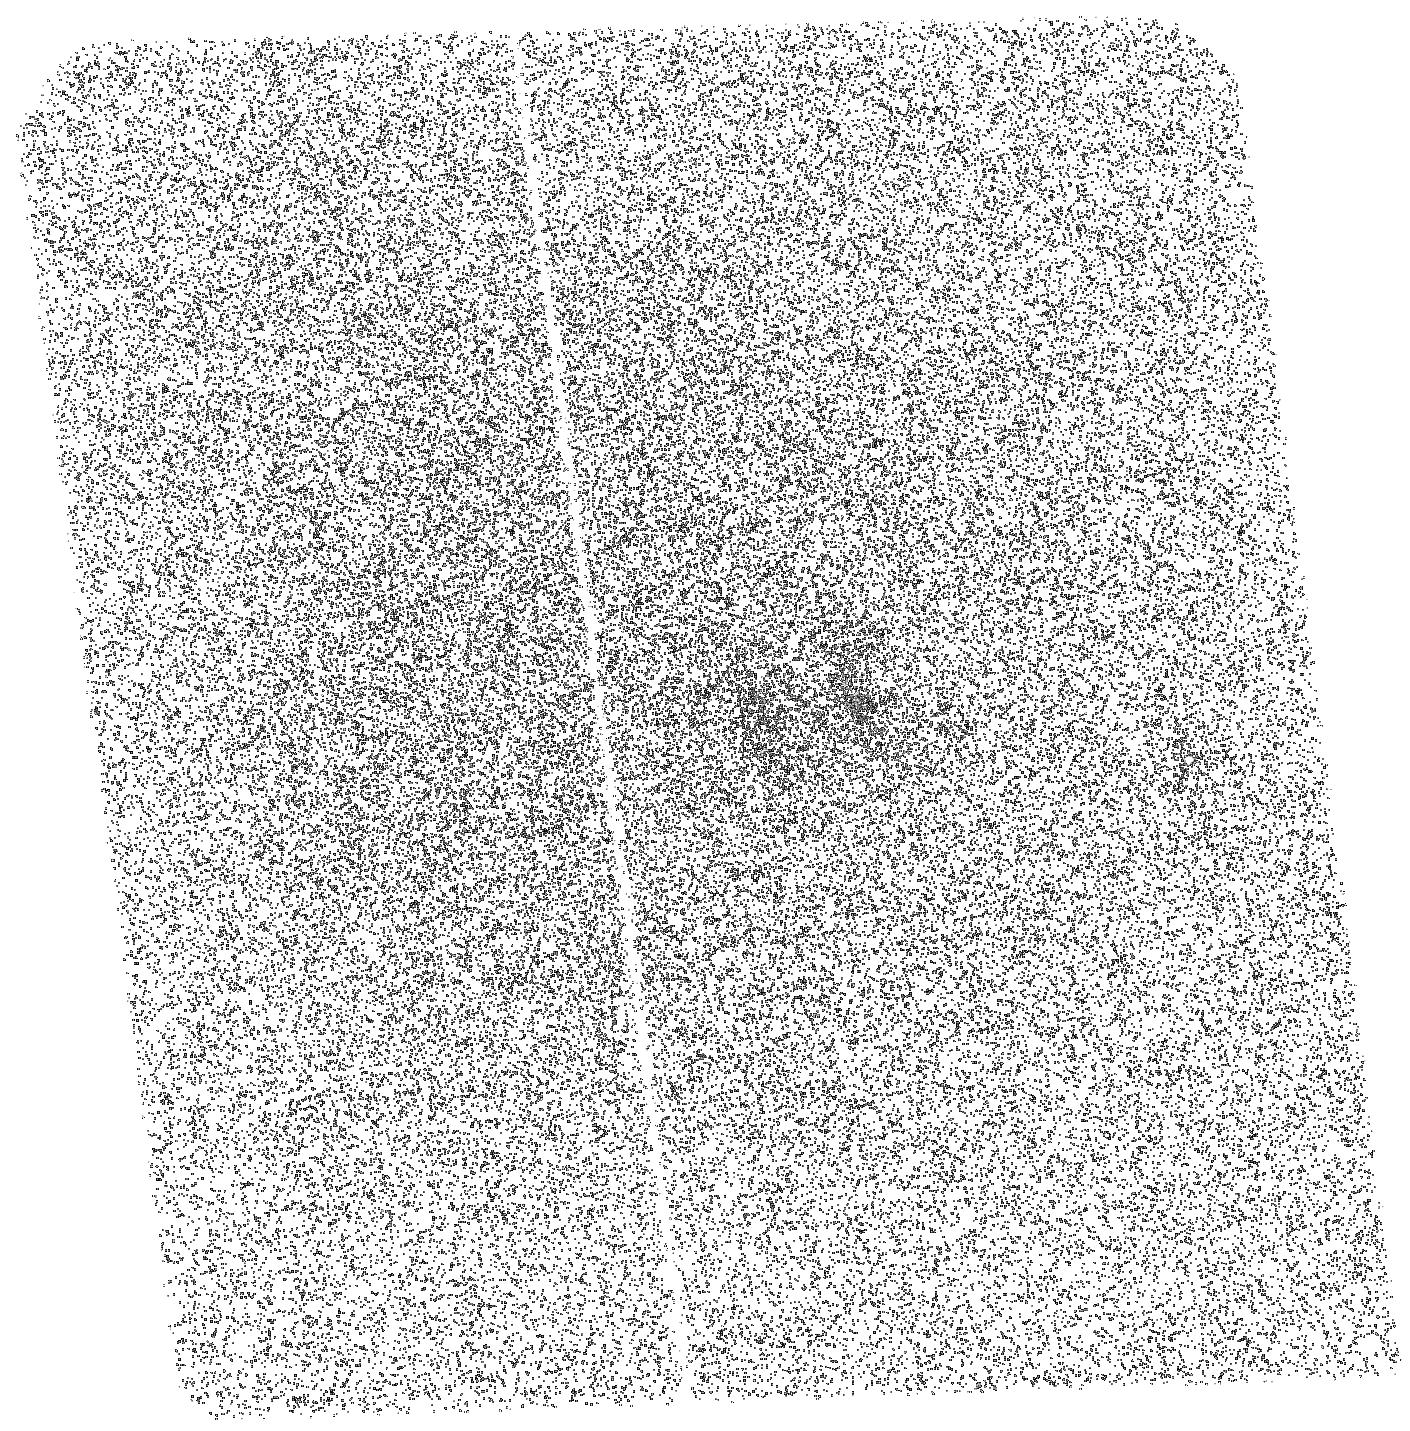
Target: CYGNUS-A
Instrument: ACS/SBC
Filter: F150LP
Exposure: 20 min
Observation ID: hst_11980_15_acs_sbc_f150lp_jba715

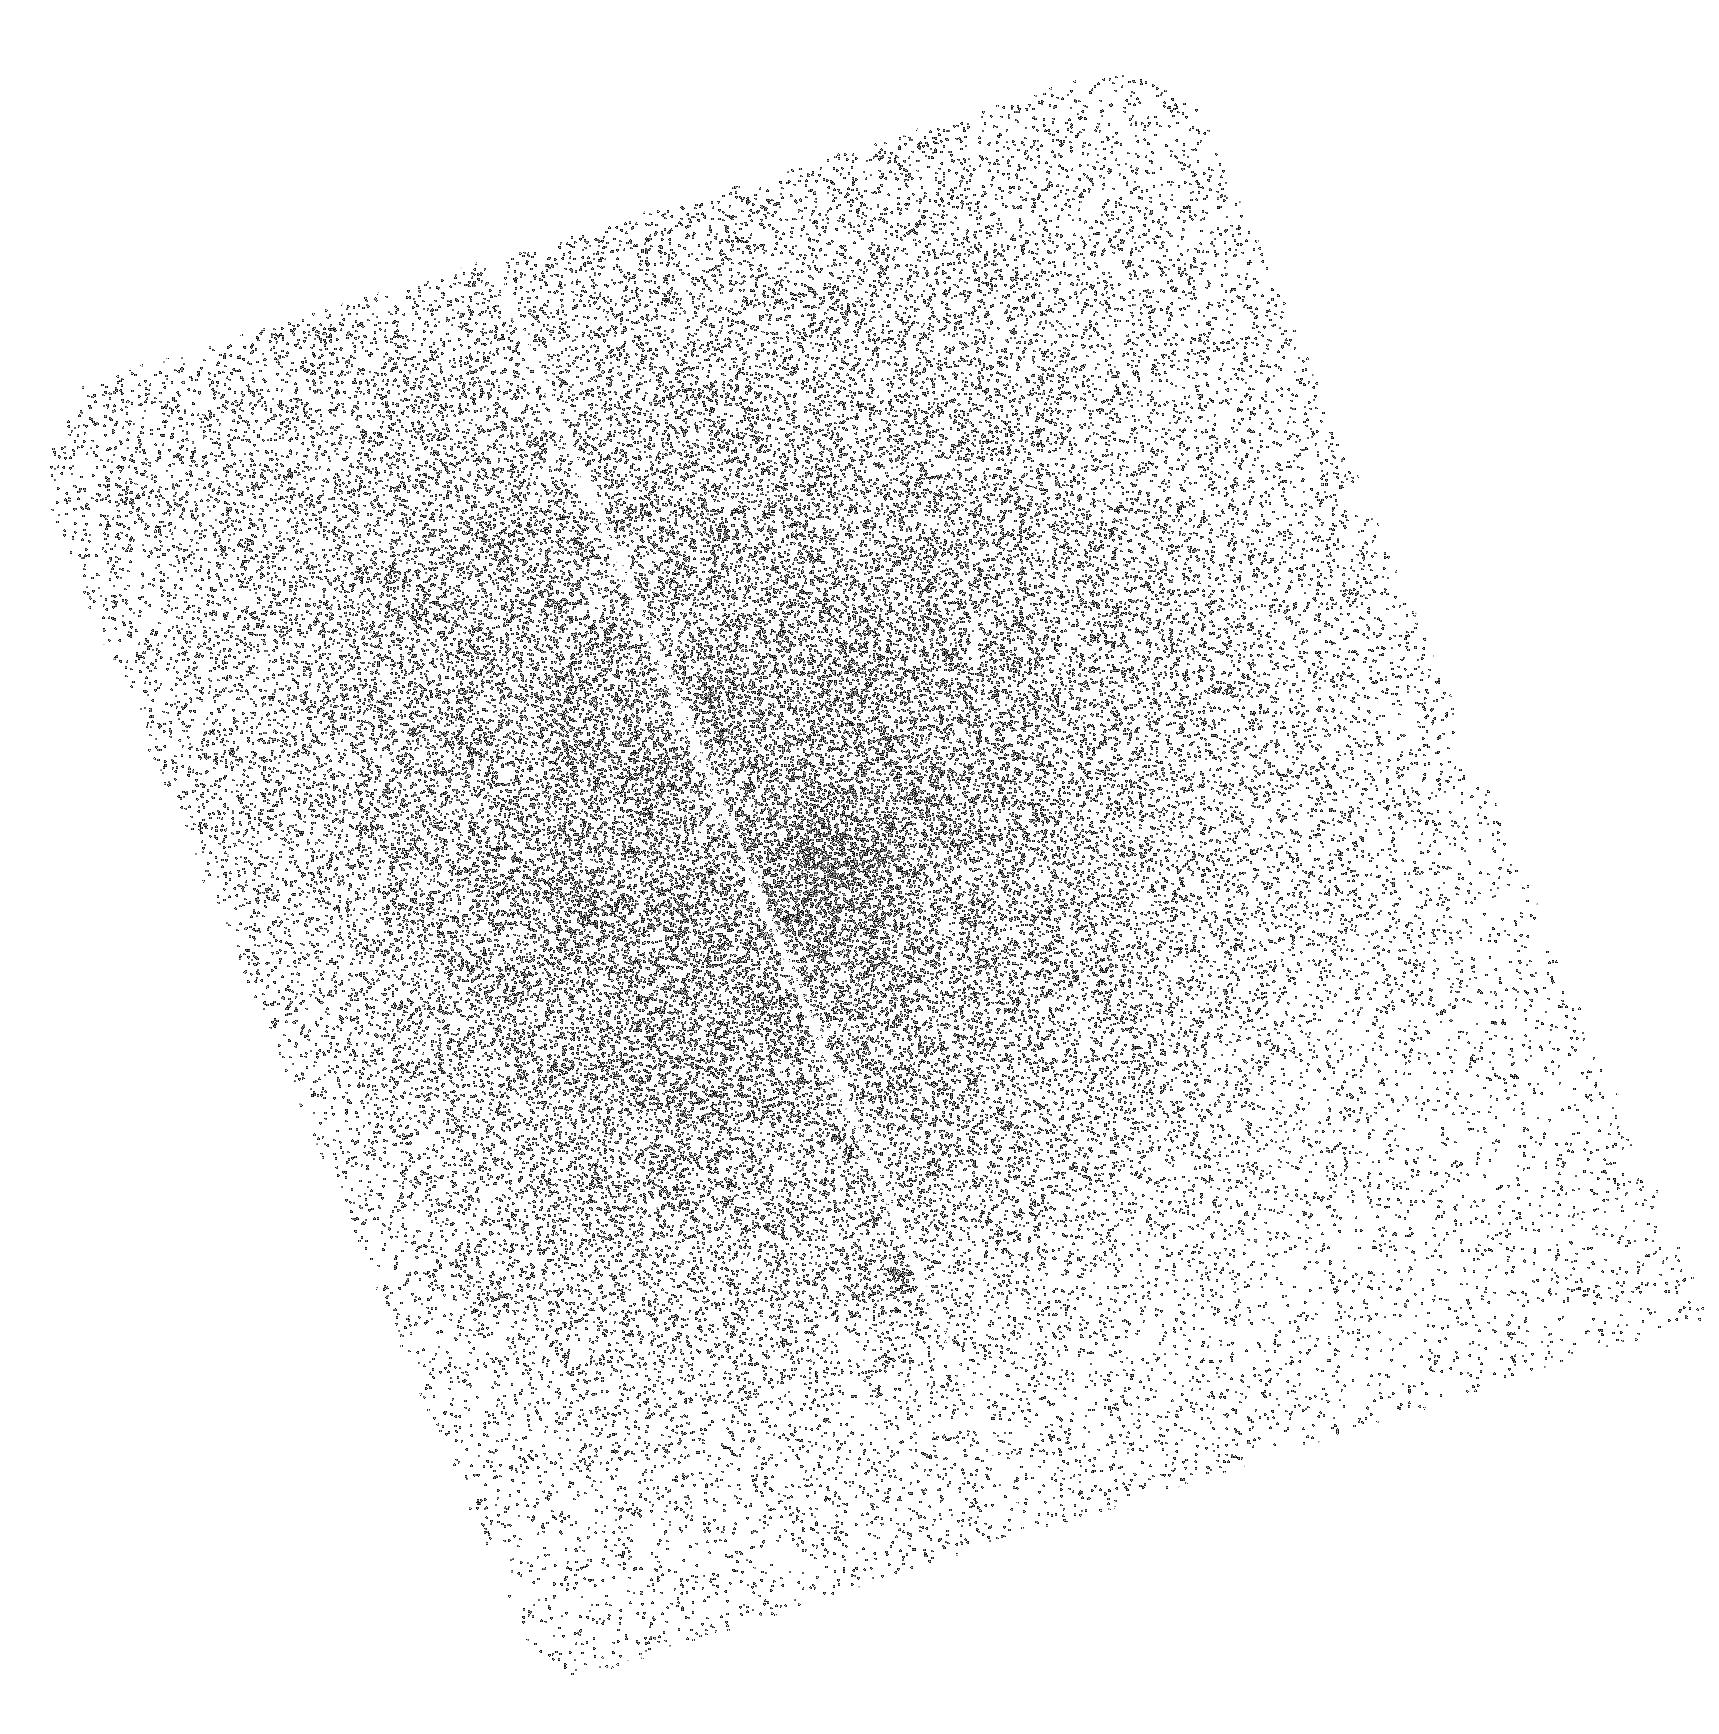
Target: ABELL-1650
Instrument: ACS/SBC
Filter: F140LP
Exposure: 20 min
Observation ID: hst_11980_03_acs_sbc_f140lp_jba703

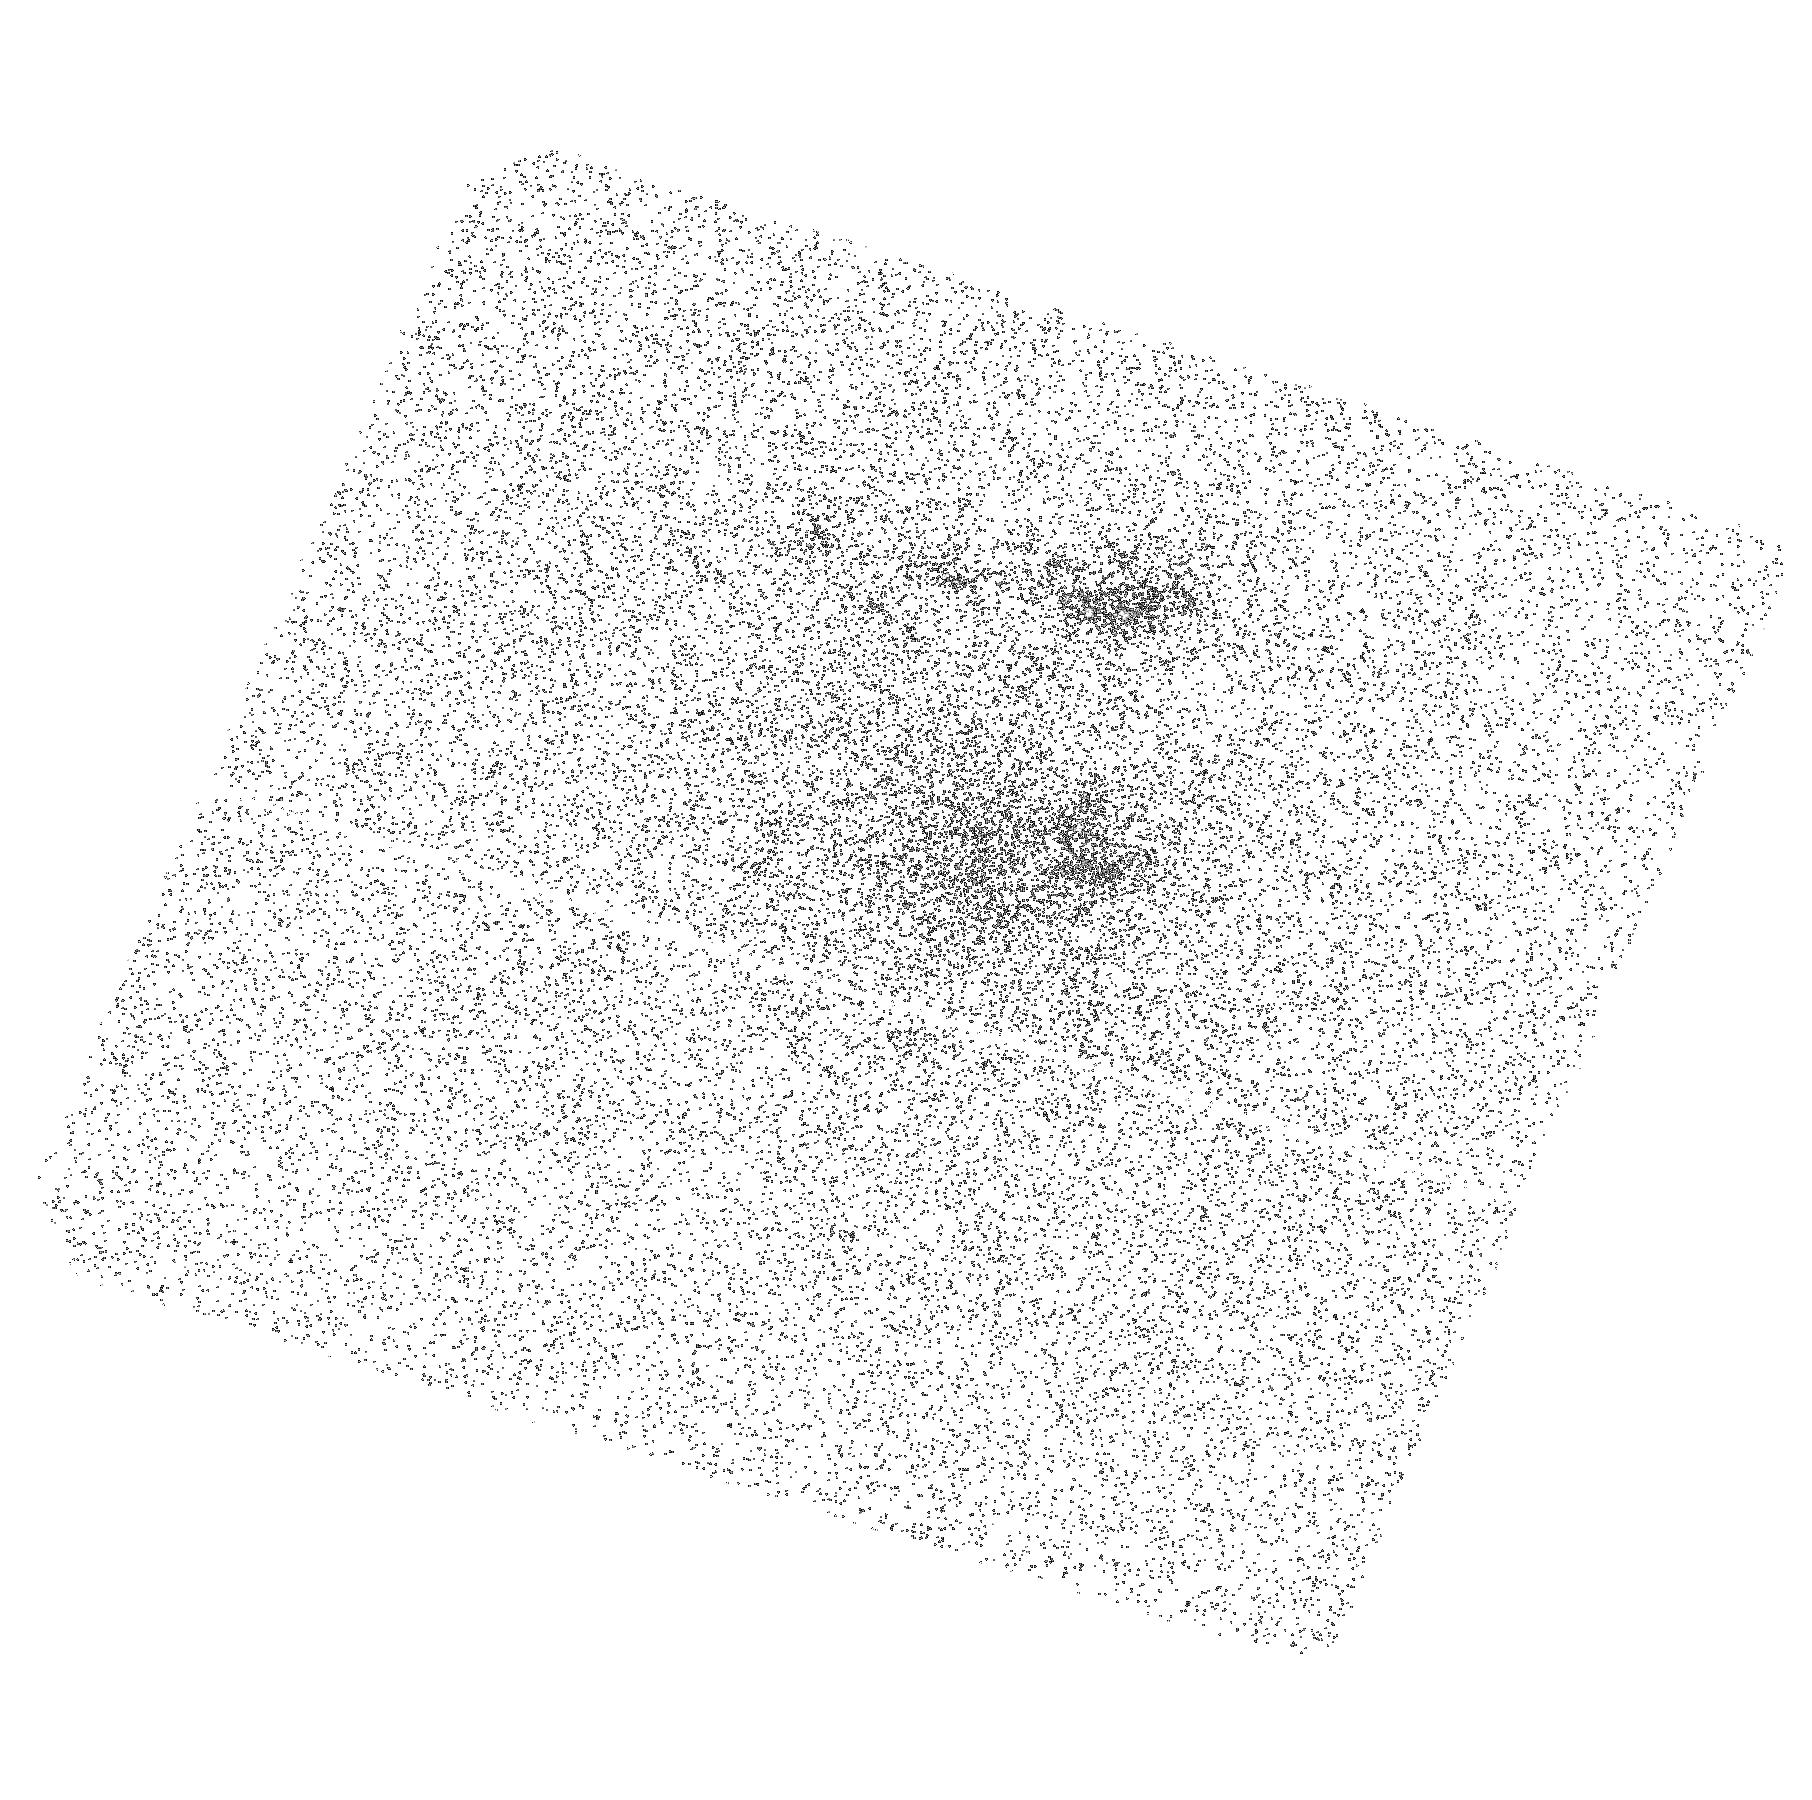
Target: ABELL-1644-COPY
Instrument: ACS/SBC
Filter: F140LP
Exposure: 18 min
Observation ID: hst_11980_52_acs_sbc_f140lp_jba752

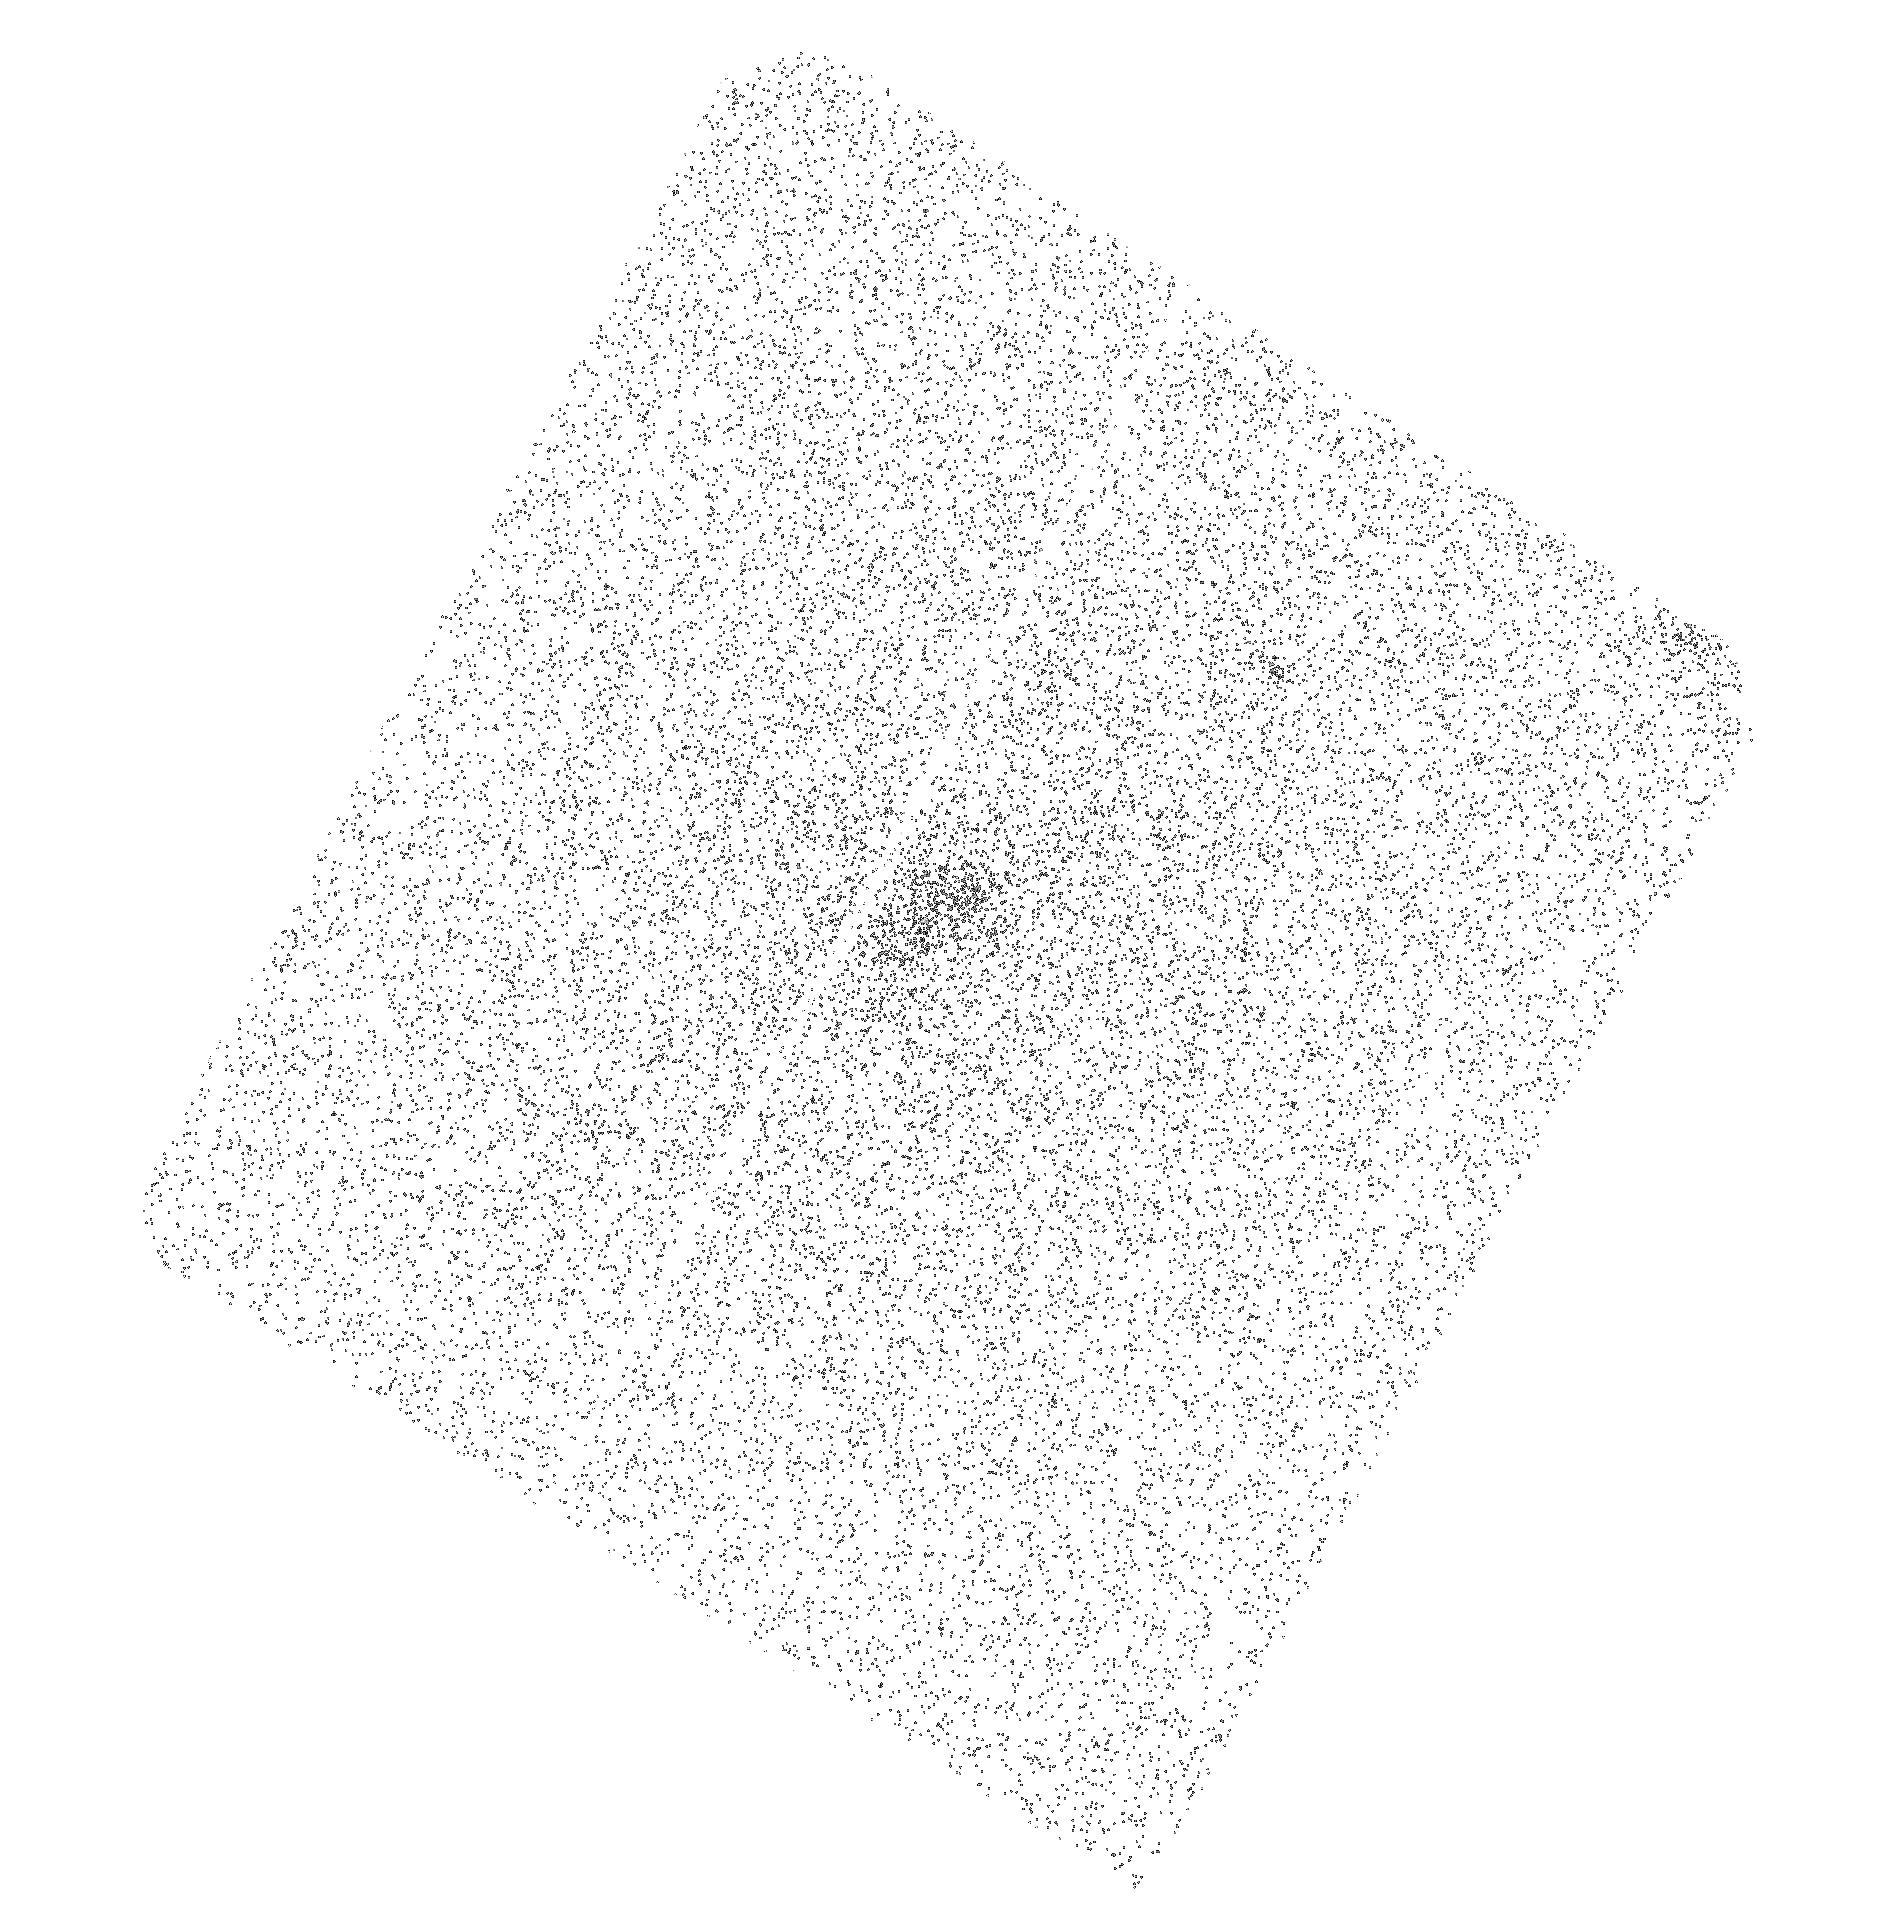
Target: ABELL-2580
Instrument: ACS/SBC
Filter: F150LP
Exposure: 20 min
Observation ID: hst_11980_10_acs_sbc_f150lp_jba710

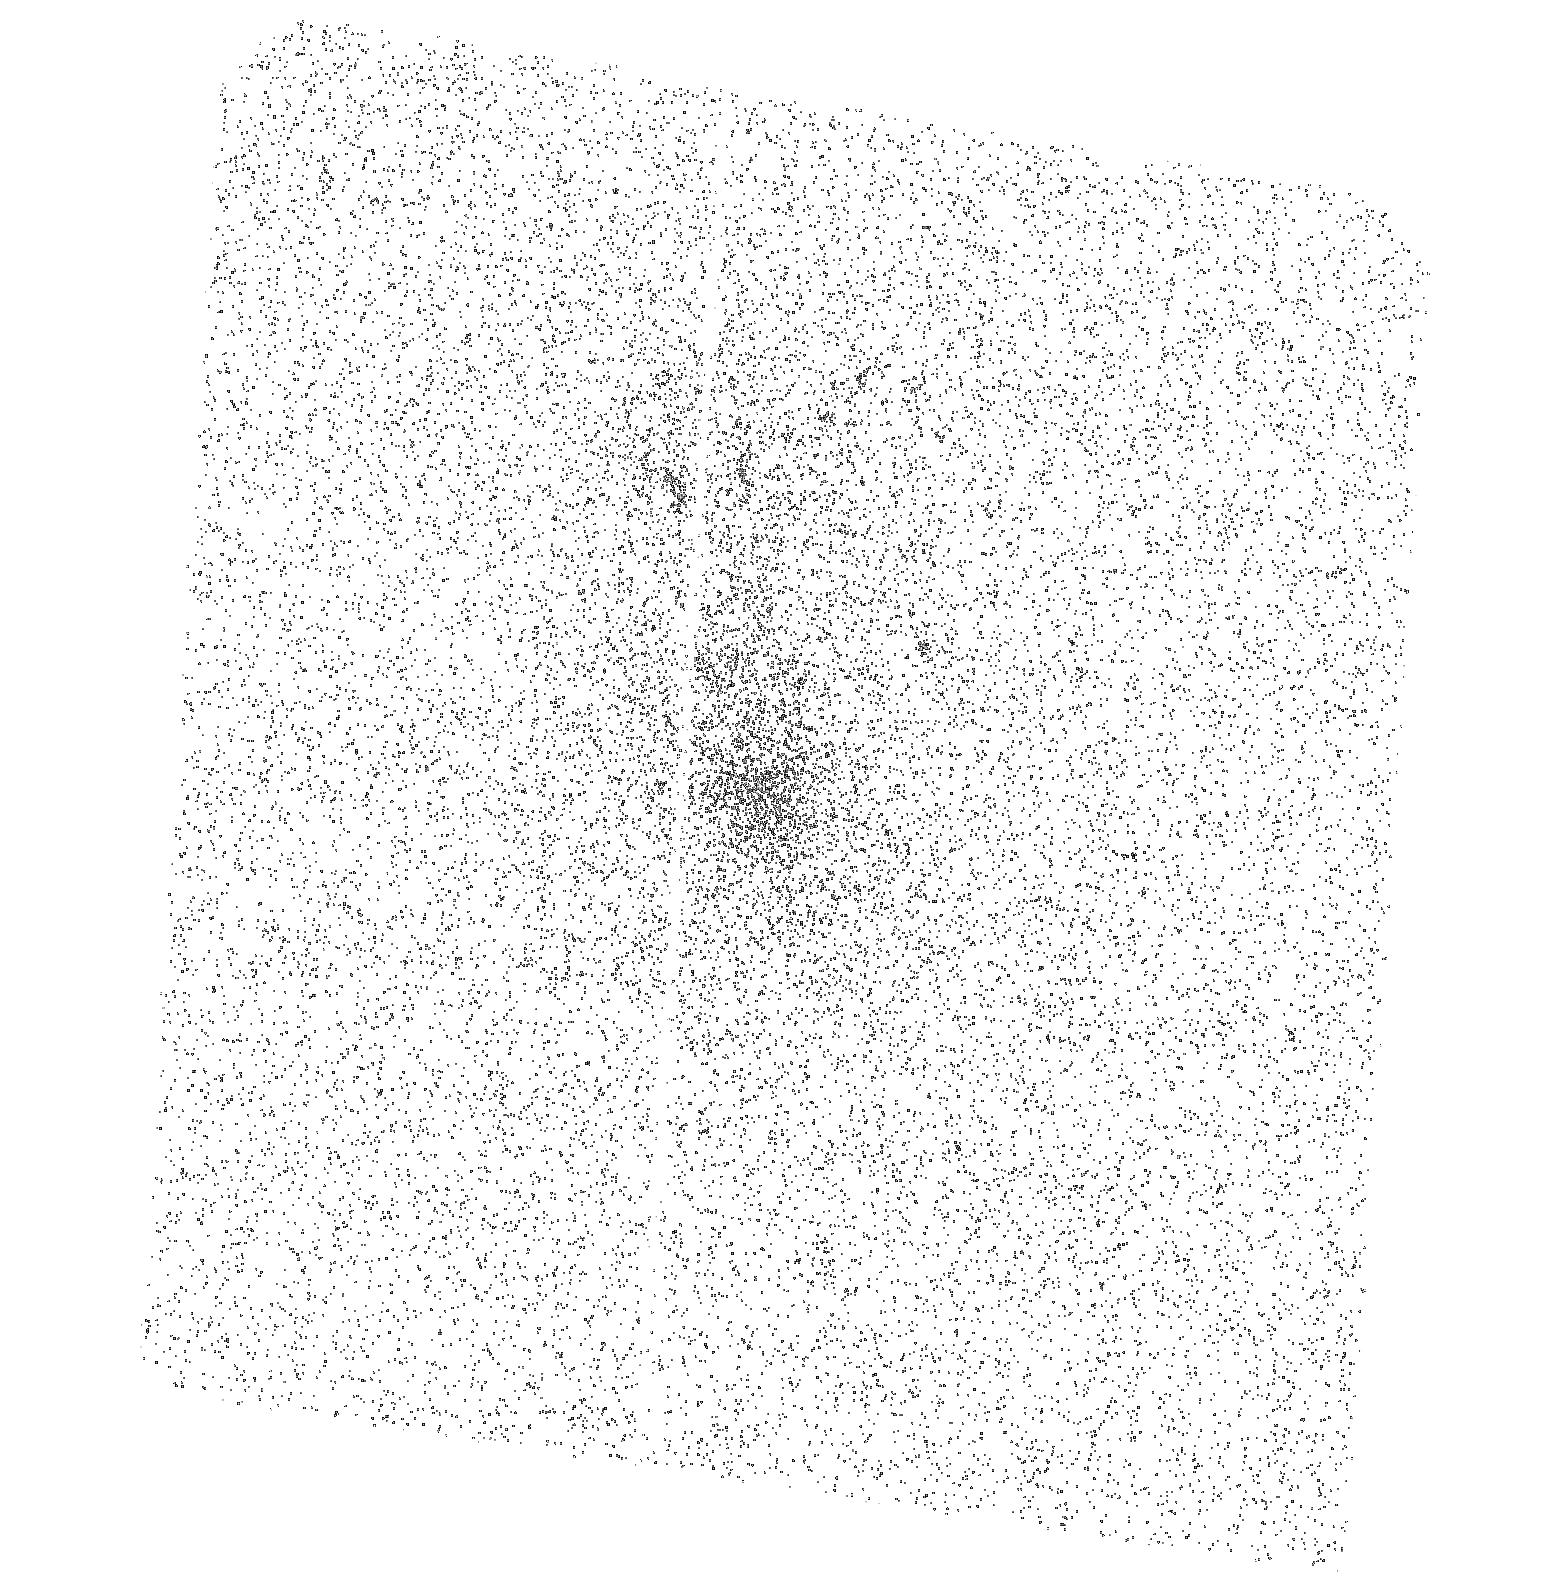
Target: ABELL-1991
Instrument: ACS/SBC
Filter: F140LP
Exposure: 20 min
Observation ID: hst_11980_05_acs_sbc_f140lp_jba705

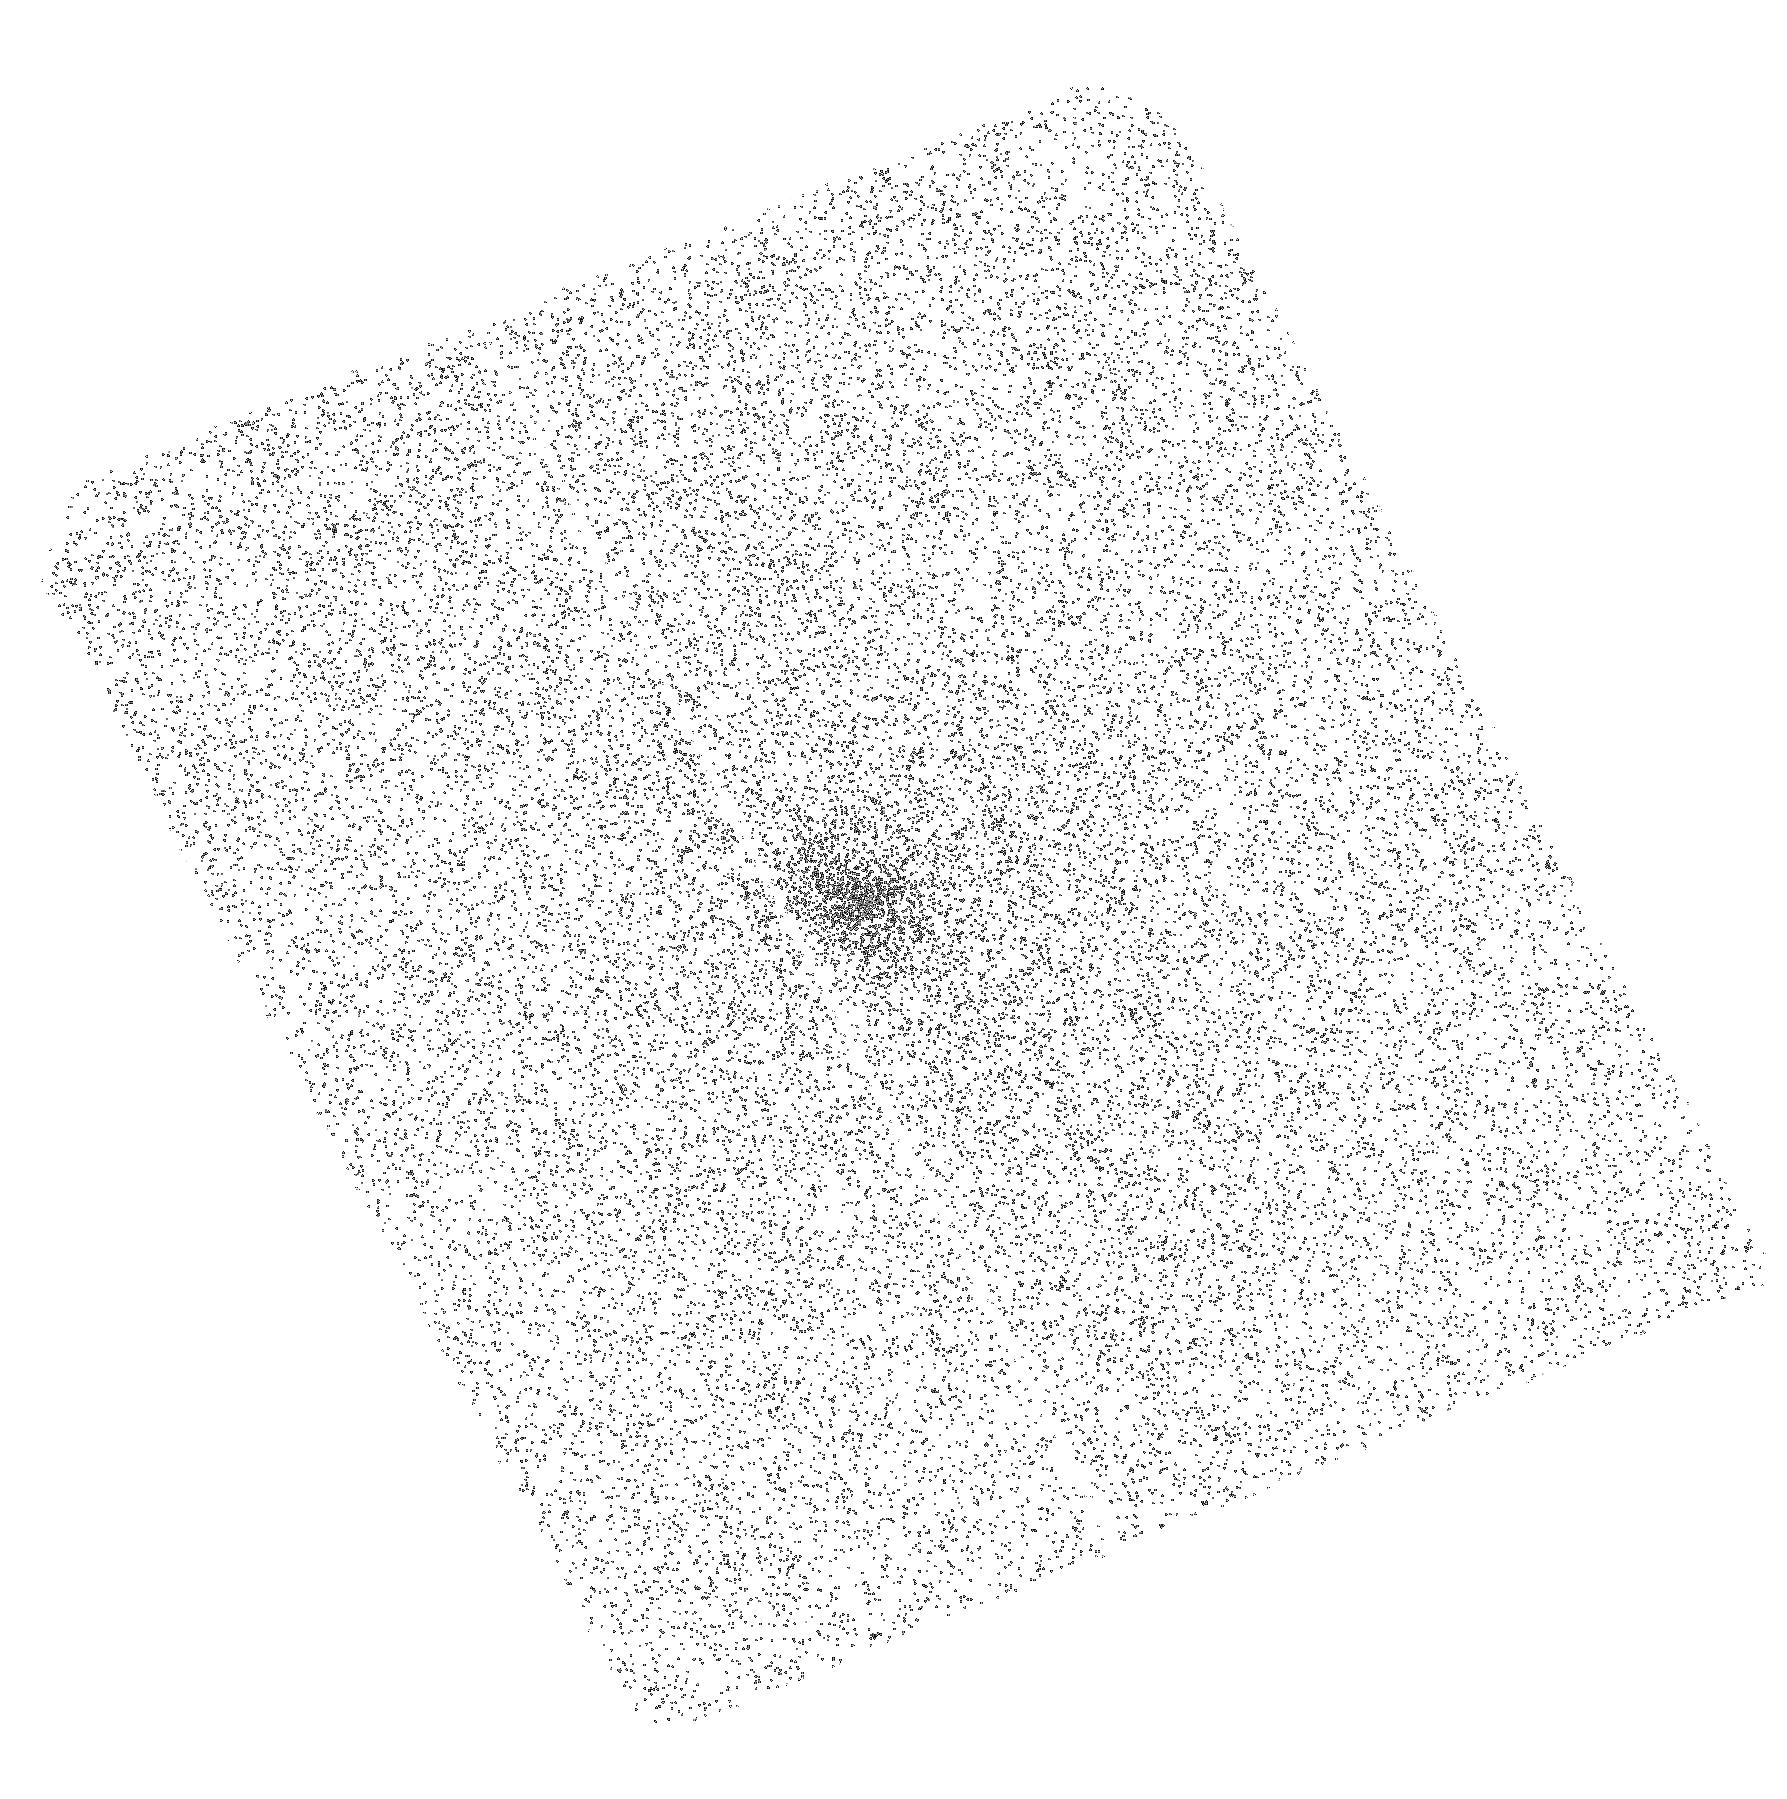
Target: ABELL-1837
Instrument: ACS/SBC
Filter: F150LP
Exposure: 20 min
Observation ID: hst_11980_04_acs_sbc_f150lp_jba704

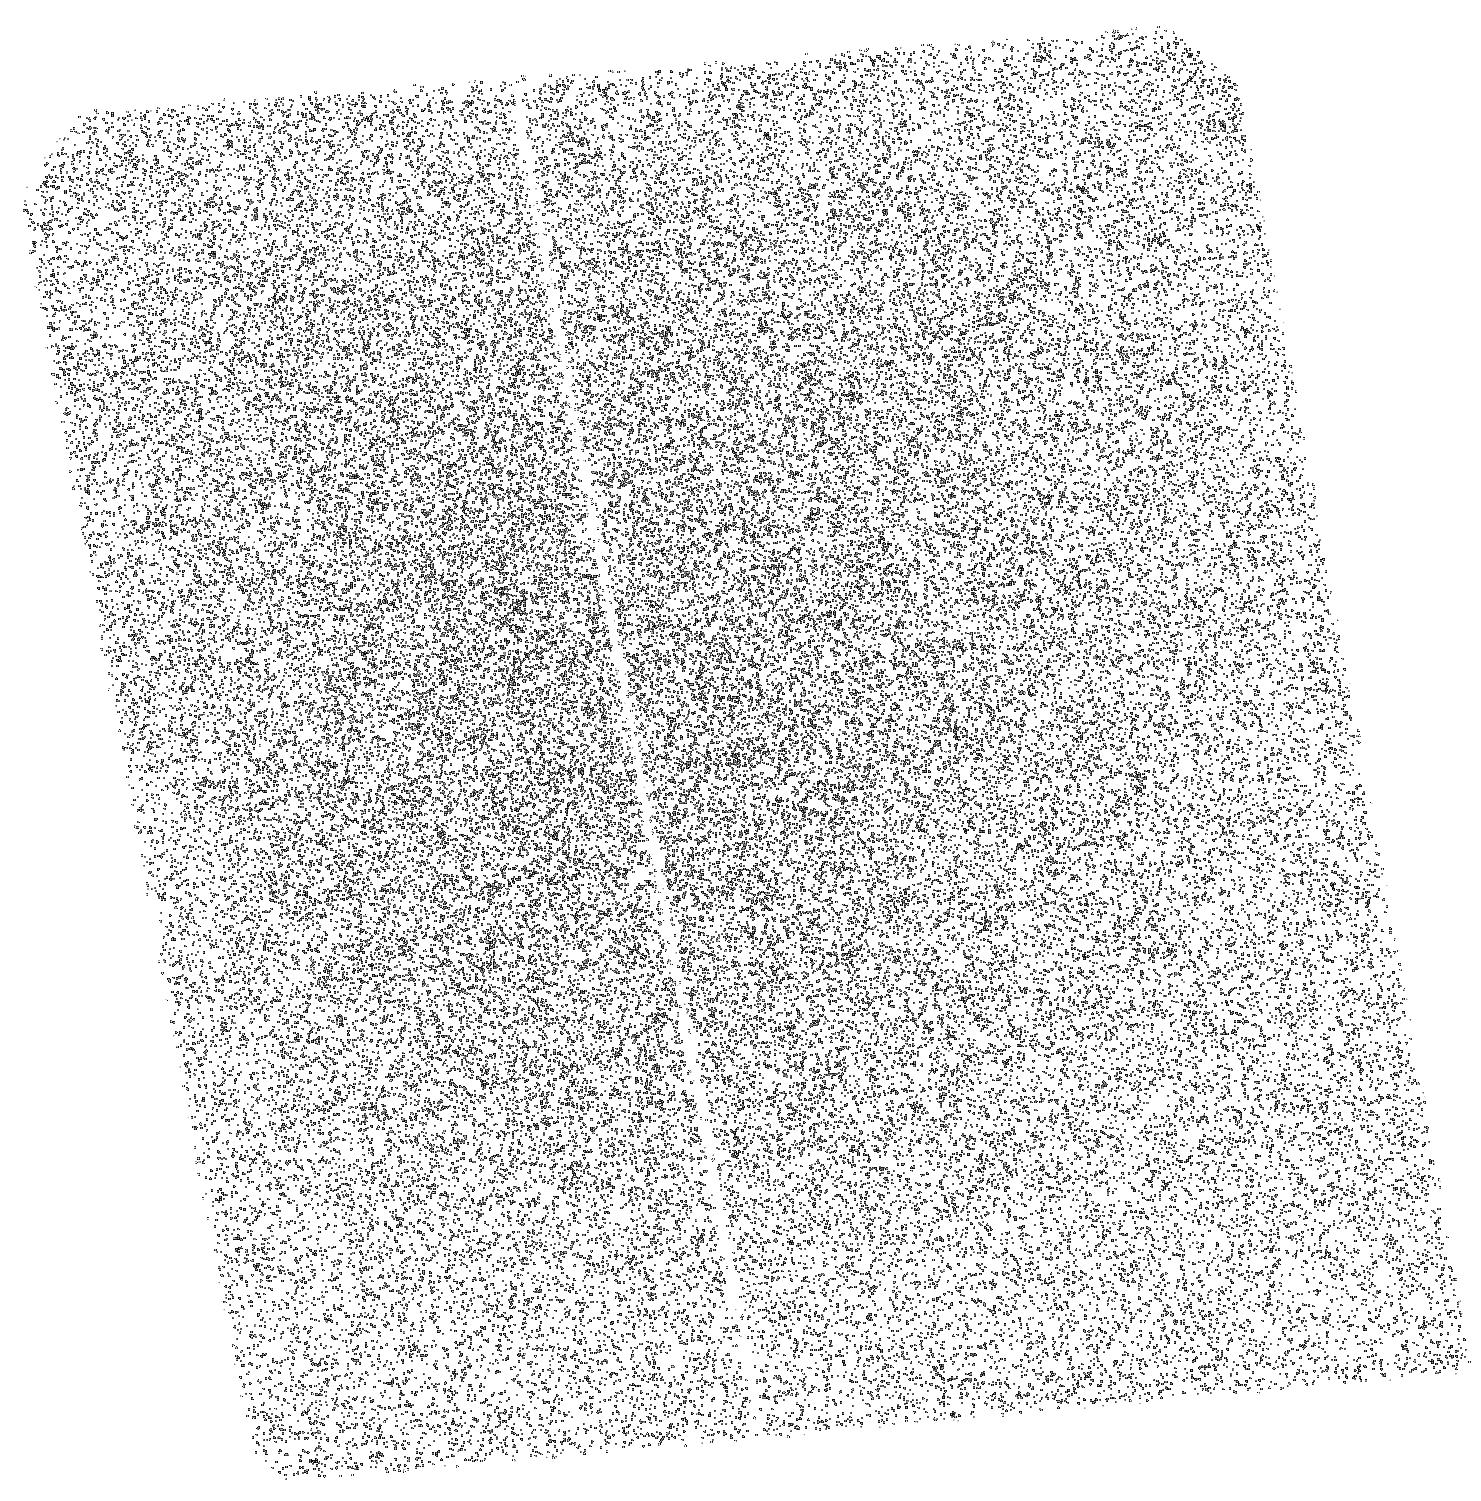
Target: OPHIUCHUS-CLUSTER
Instrument: ACS/SBC
Filter: F150LP
Exposure: 20 min
Observation ID: hst_11980_16_acs_sbc_f150lp_jba716

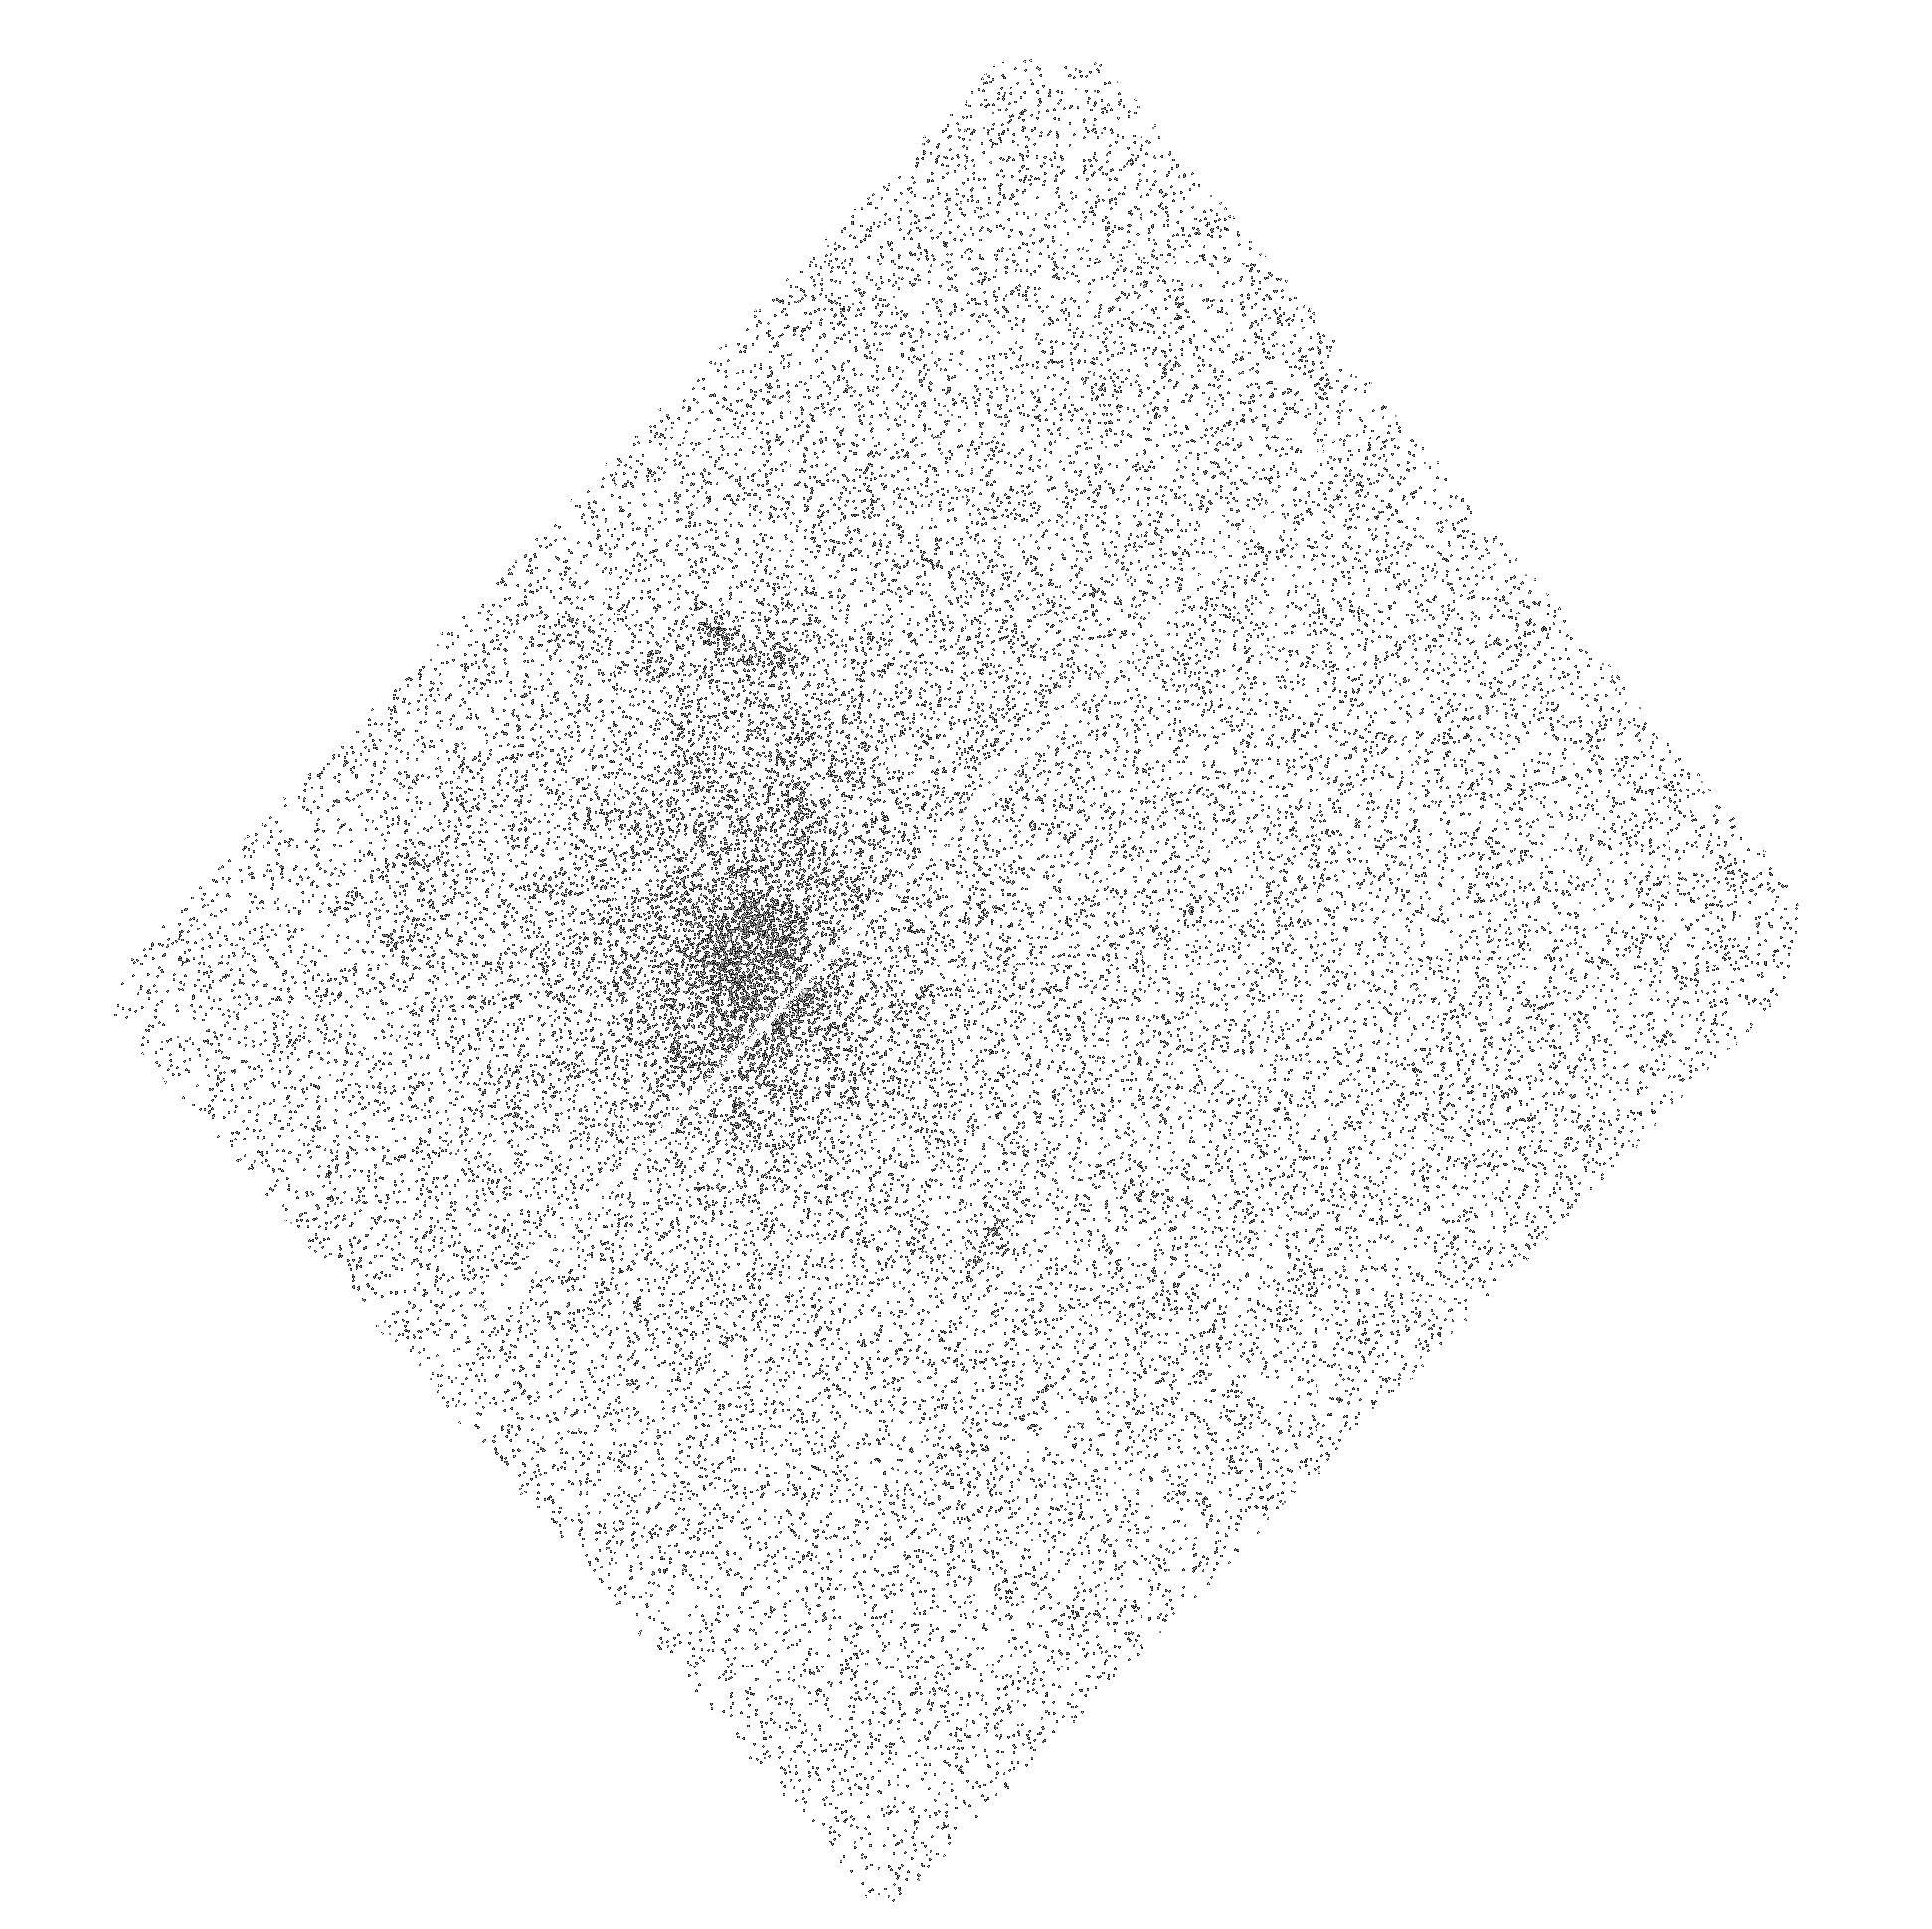
Target: ABELL-4059
Instrument: ACS/SBC
Filter: F150LP
Exposure: 20 min
Observation ID: hst_11980_14_acs_sbc_f150lp_jba714

Deep FUV Imaging of Cooling Flow Clusters (PI: Veilleux, Sylvain)

We propose to take deep ACS FUV images of a carefully selected sample of 19 bright central galaxies in nearby galaxy clusters. This program is the last critical element of a comprehensive investigation of the impact of stellar and AGN feedback on the local galaxy cluster environment. The HST images will complement new, high-resolution, Halpha images obtained with the recently commissioned Maryland-Magellan Tunable Filter (MMTF) on the Baade 6.5m telescope, archival Chandra, VLA, and GALEX data, and on-going H2/NIR observations. The MMTF data have revealed unsuspected filamentary complexes in several systems. The GALEX data often show hints of extended NUV and FUV emission on a similar scale, but their poor spatial resolution prevents meaningful comparison with the MMTF data. The HST data will provide this much needed gain in resolution. The combined radio-H2-Halpha-FUV-X-ray dataset will allow us to derive with unprecedented precision the role of the AGN, hot stars, shocks, and relativistic particles on the excitation and thermodynamics of the multi-phase intracluster and interstellar media in these systems. This is an important question since the formation and evolution of most cluster galaxies have likely been affected by these processes.